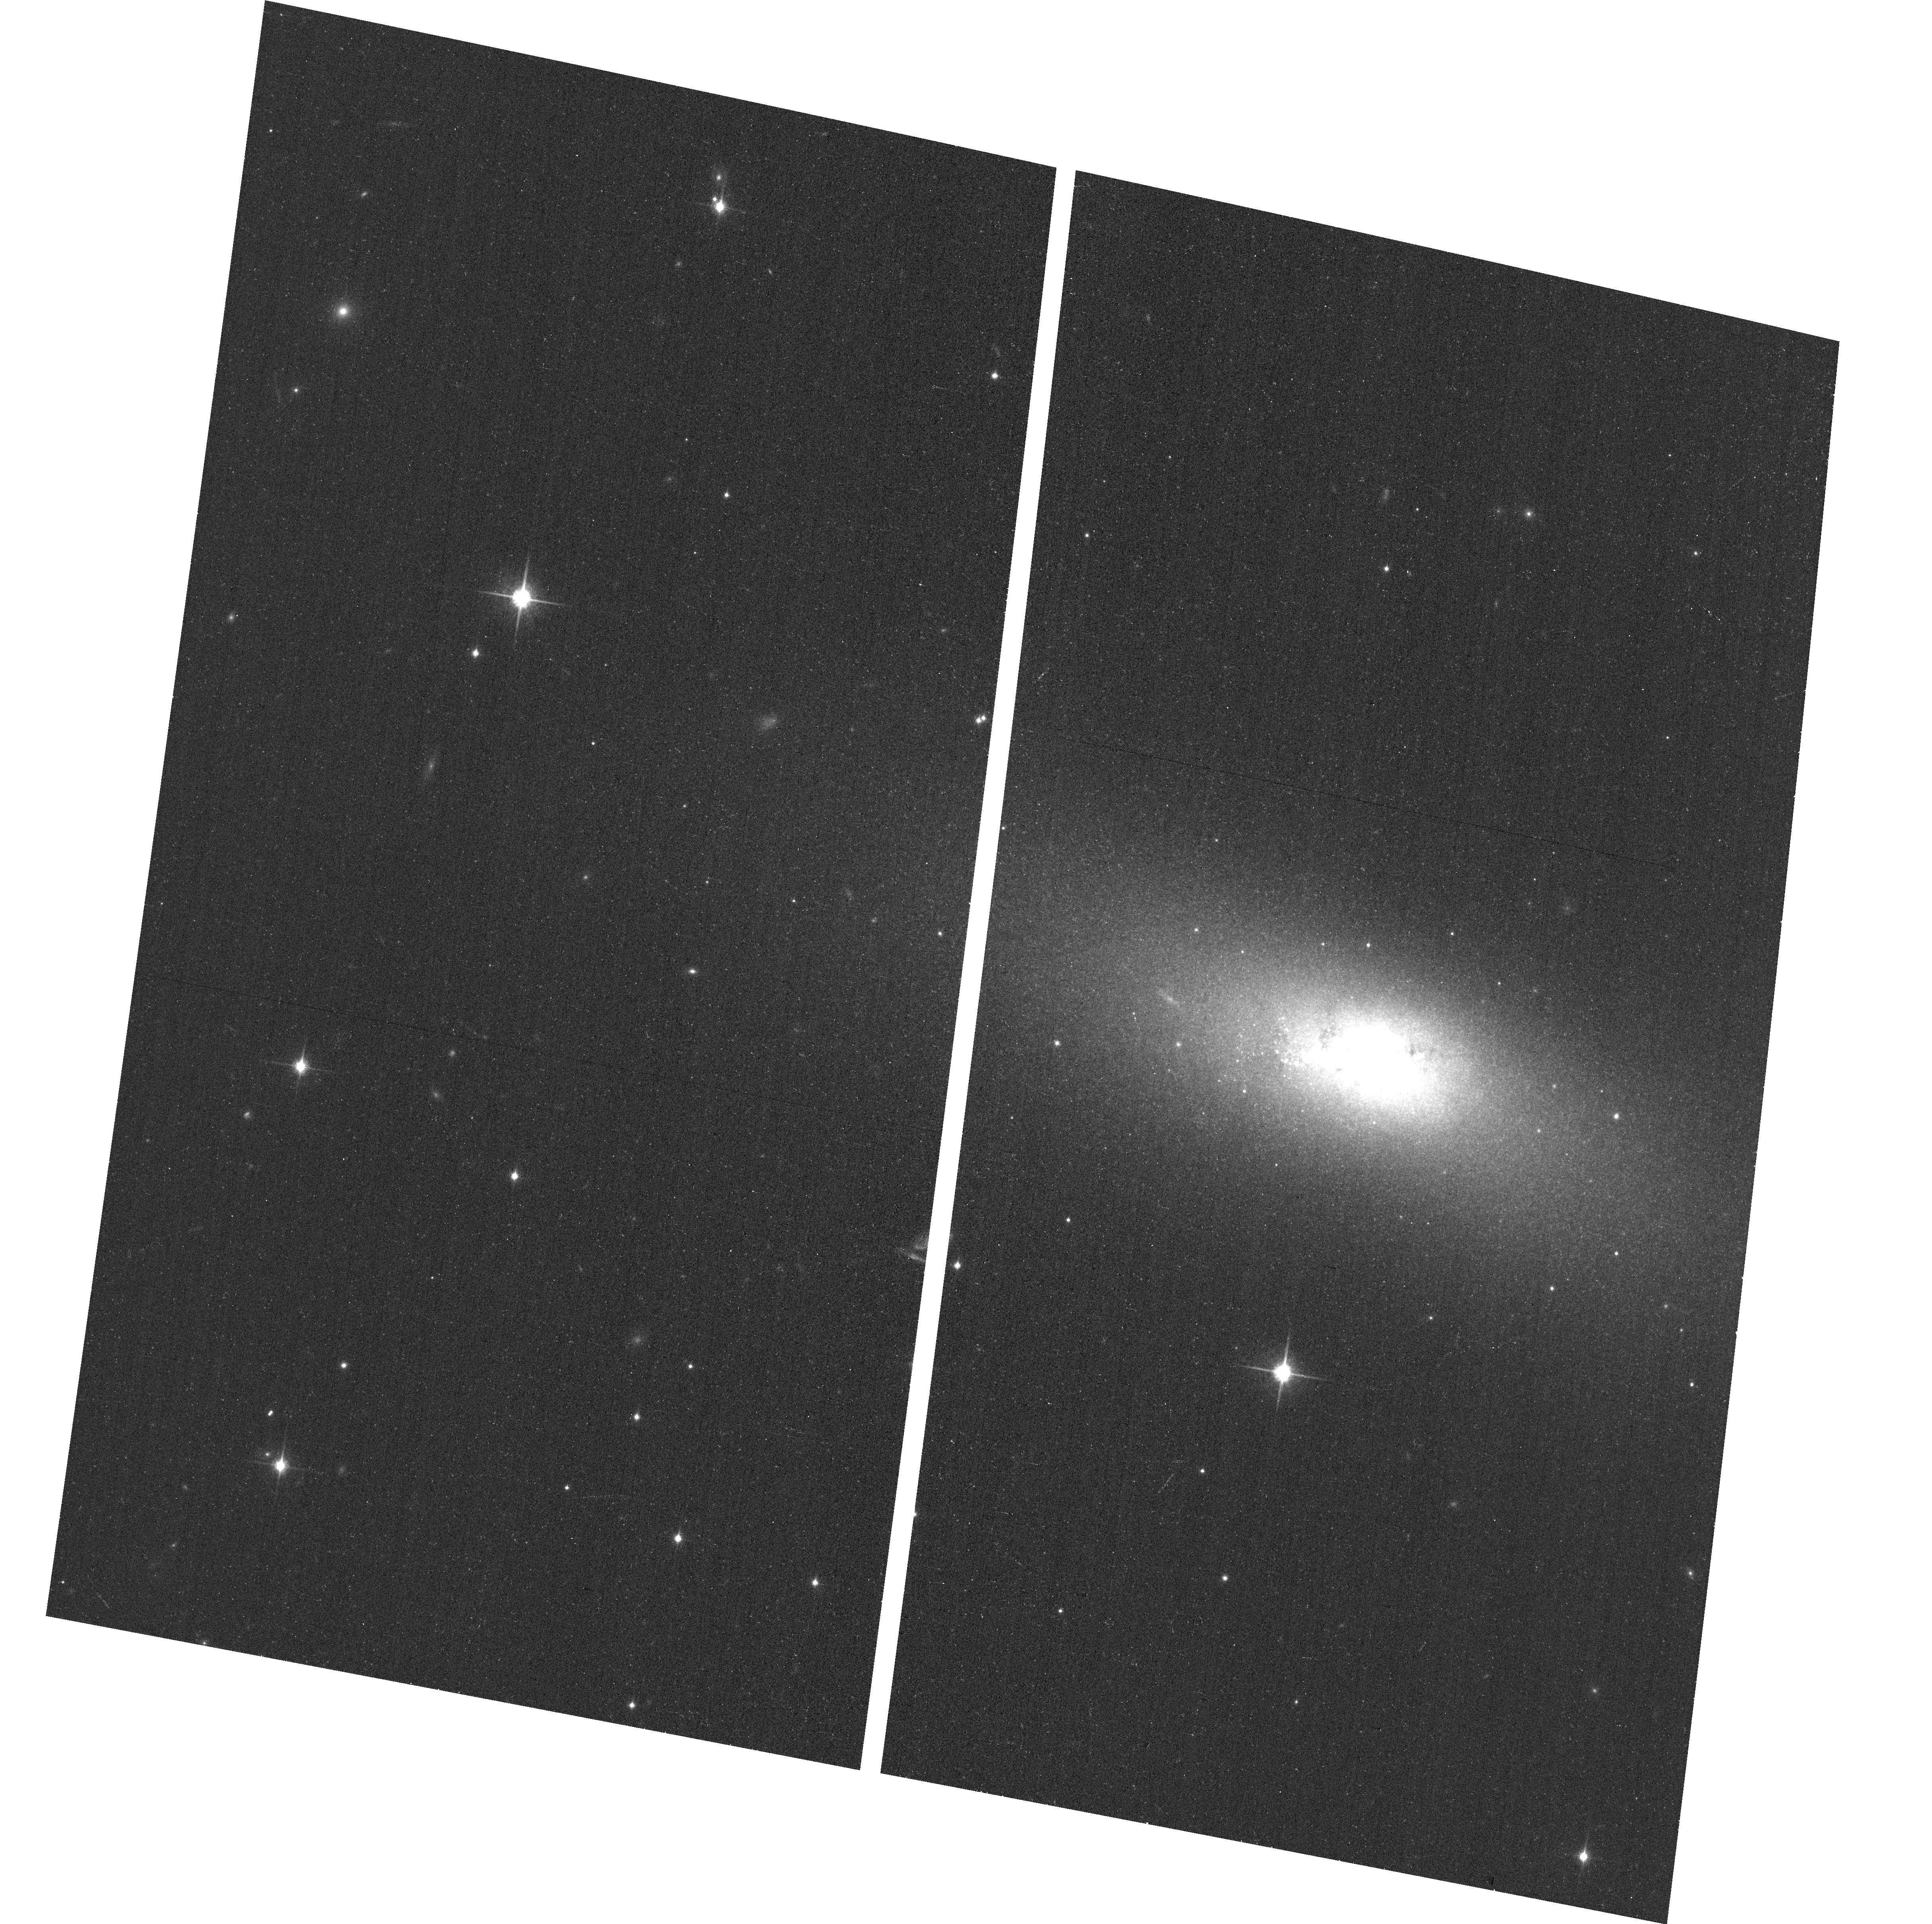
Target: NGC855. Instrument: ACS/WFC. Filter: F850LP. Exposure: 7 min. Observation ID: hst_12591_29_acs_wfc_f850lp_jbq129

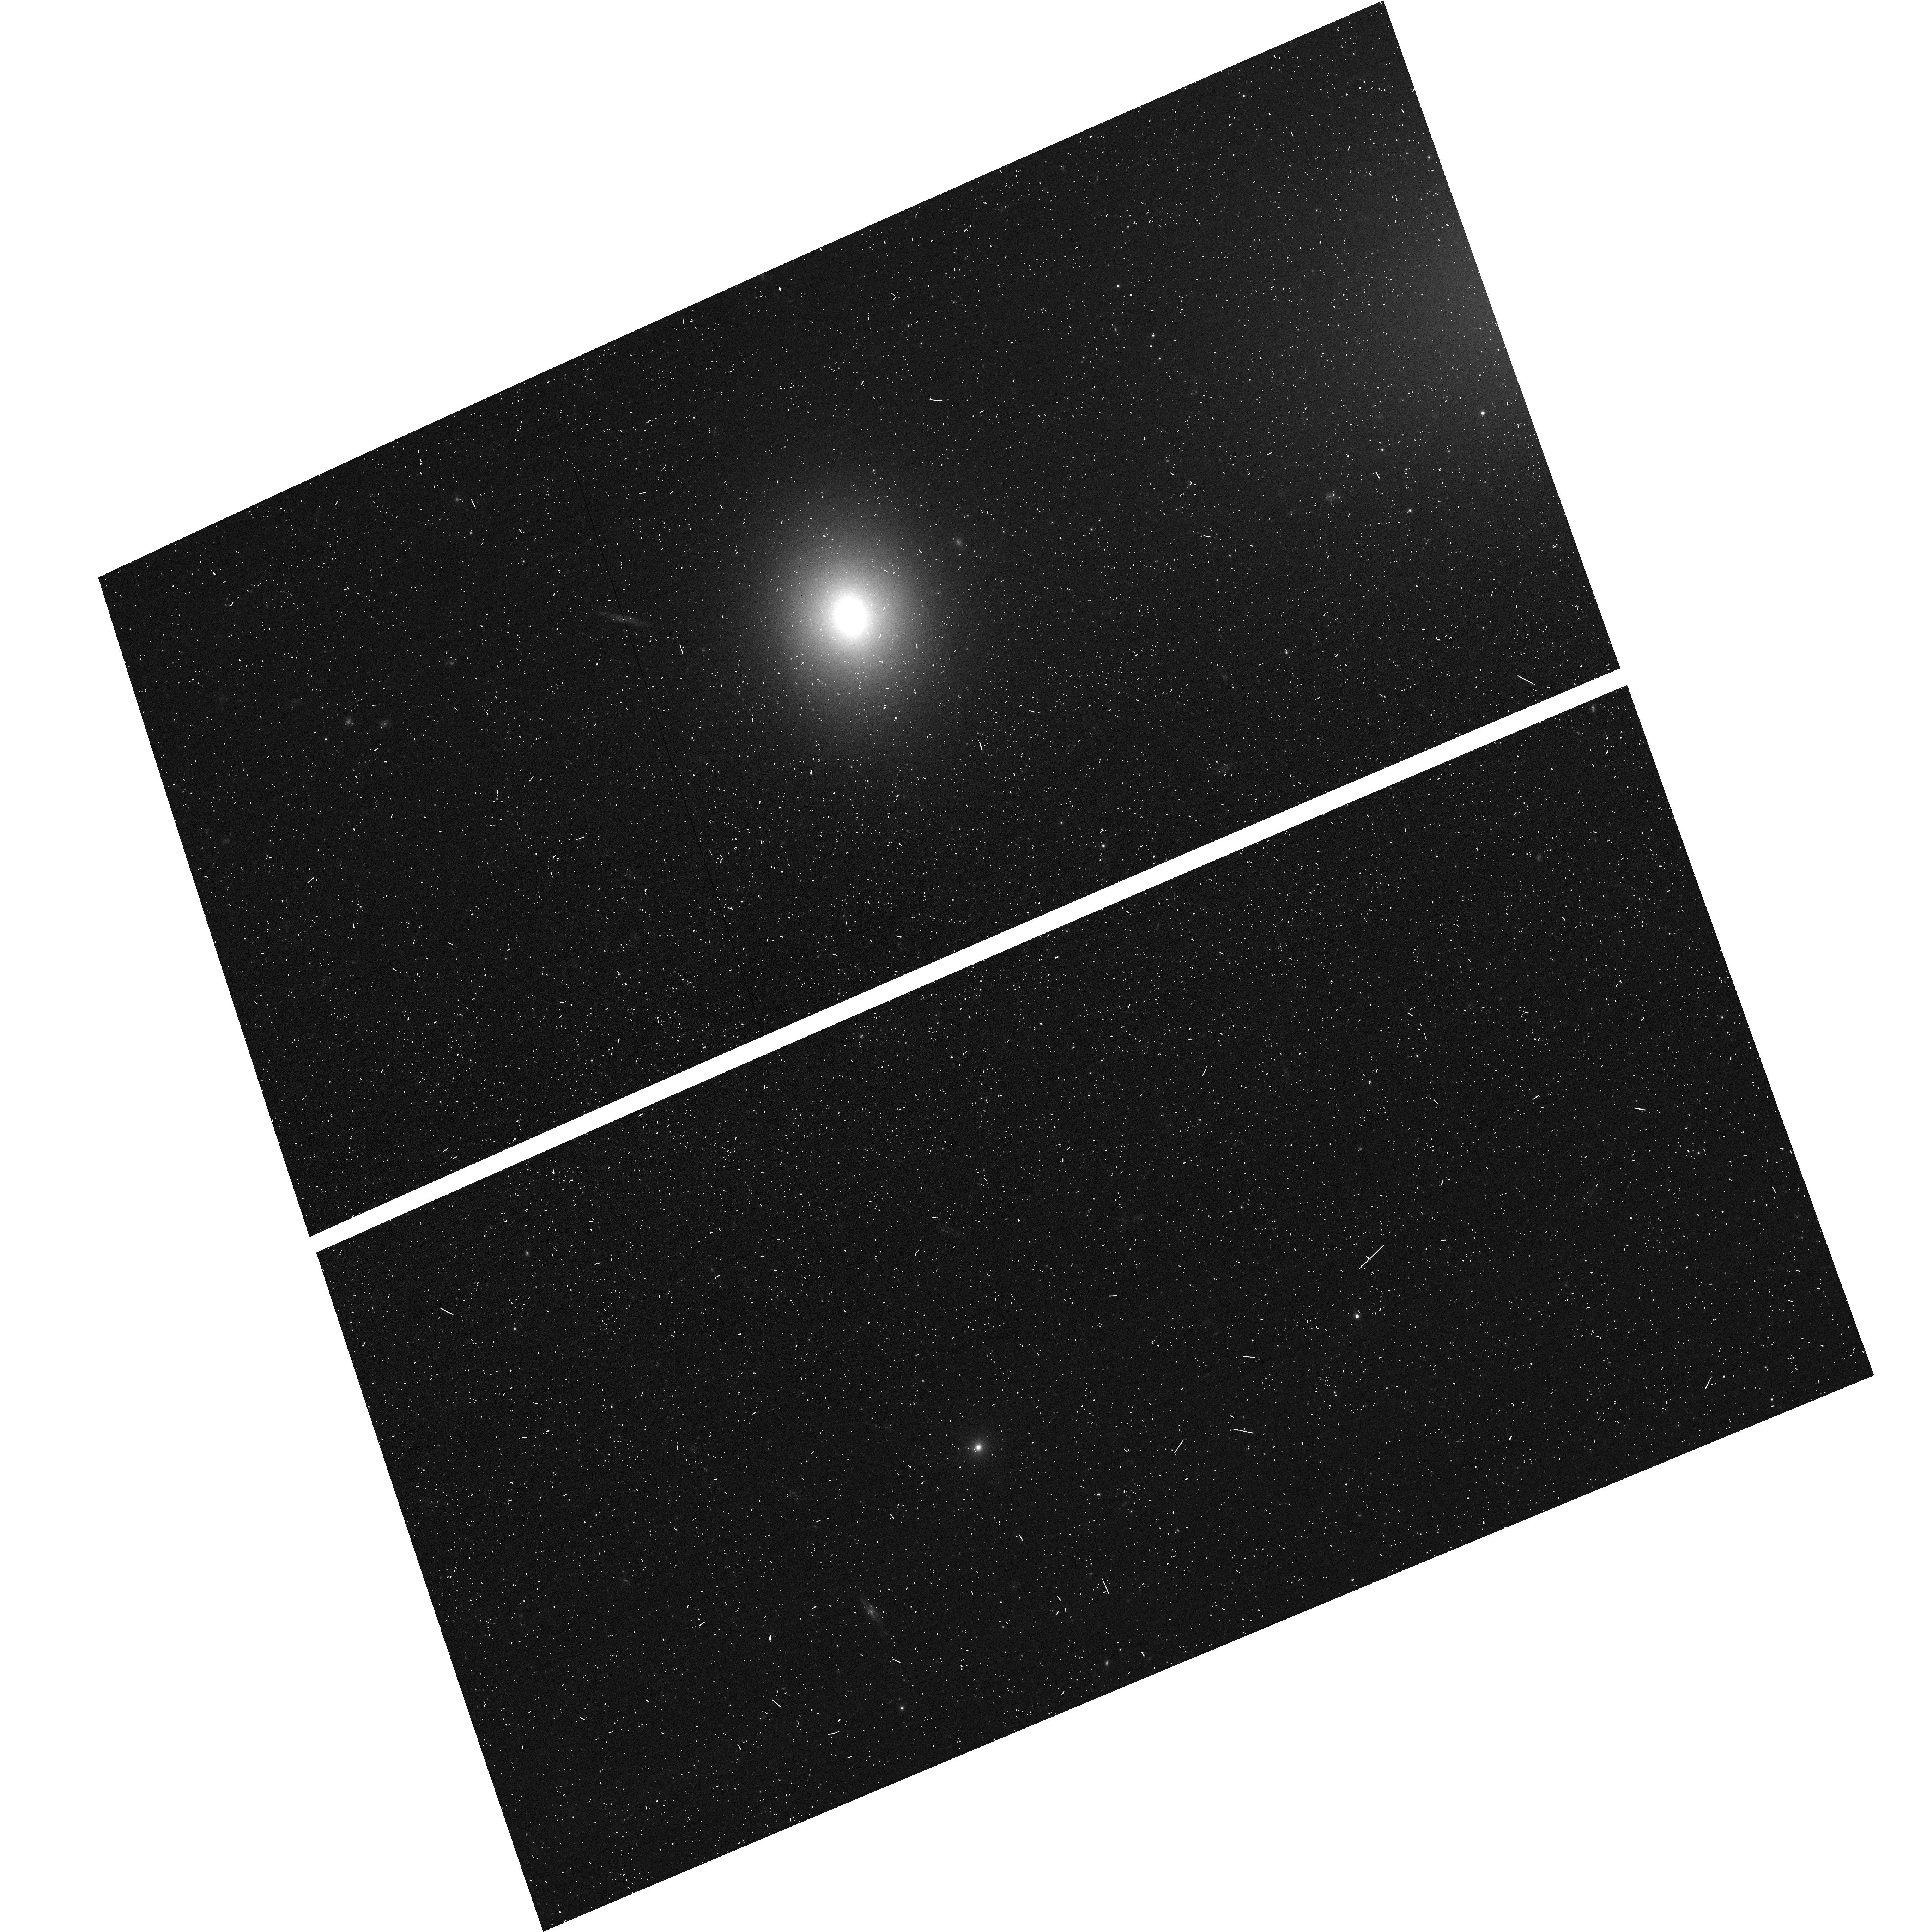
Target: NGC1331. Instrument: ACS/WFC. Filter: F475W. Exposure: 6 min. Observation ID: hst_12591_30_acs_wfc_f475w_jbq130

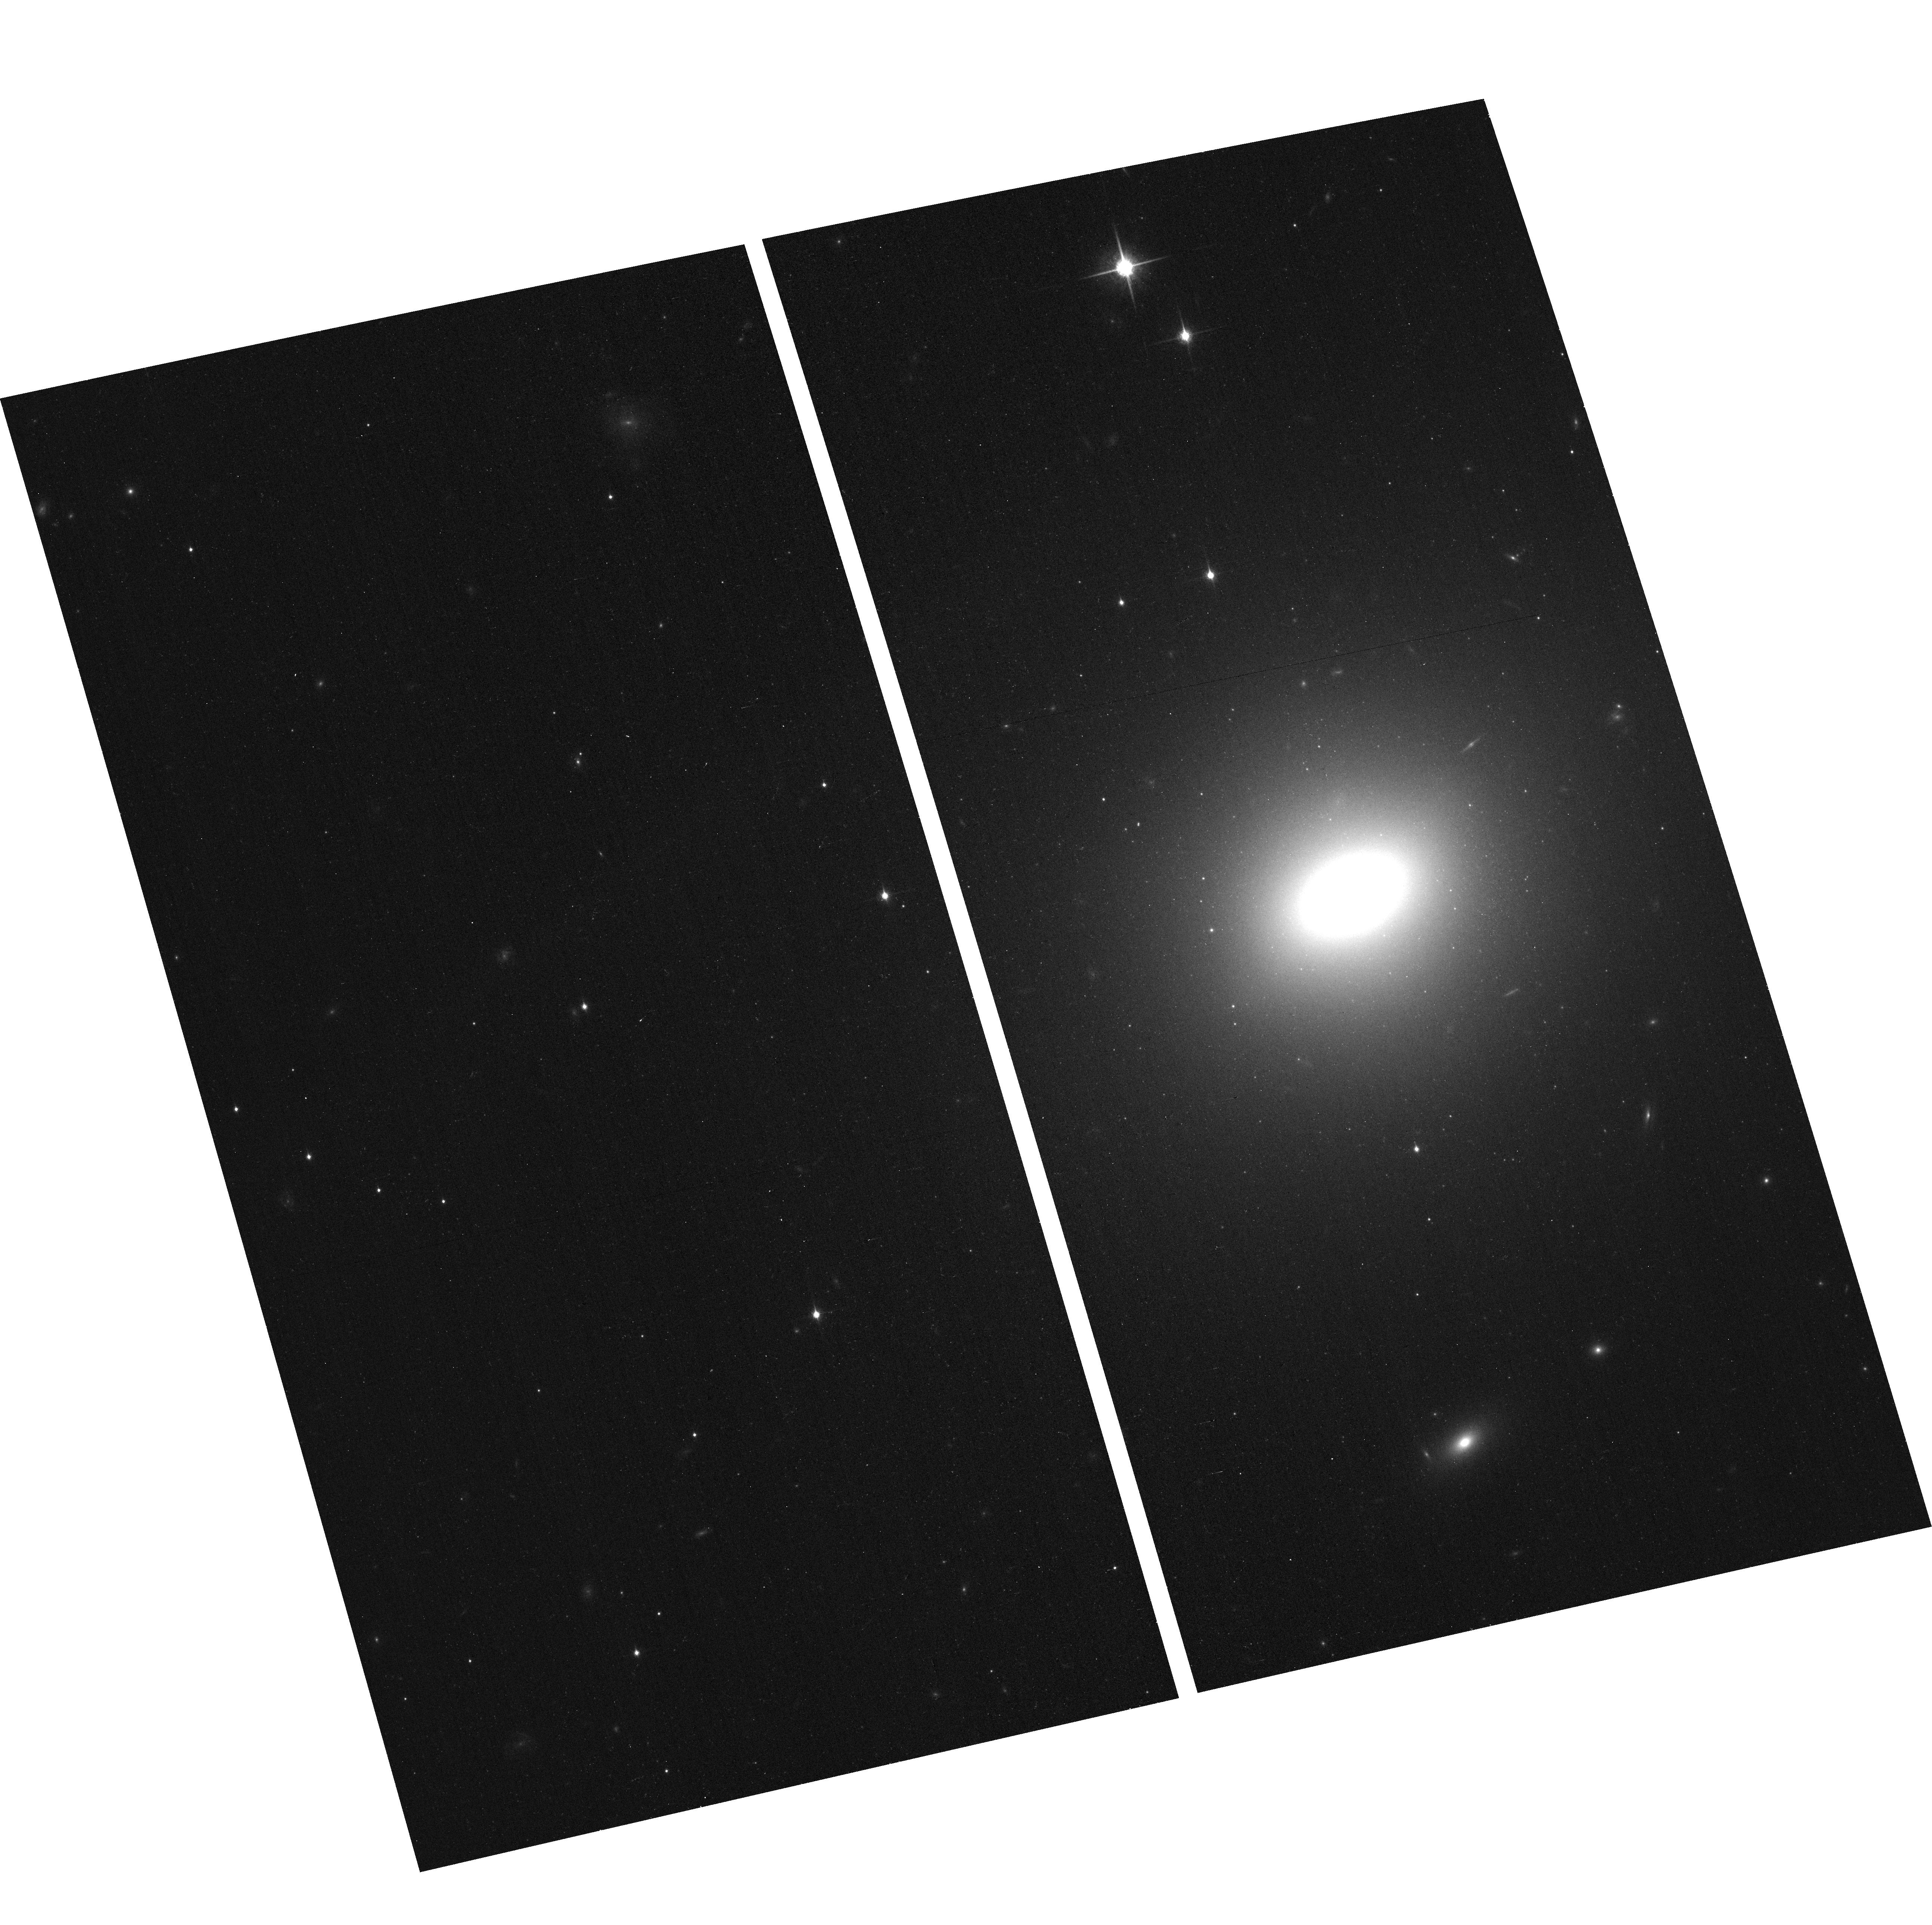
Target: NGC5831. Instrument: ACS/WFC. Filter: F850LP. Exposure: 7 min. Observation ID: hst_12591_02_acs_wfc_f850lp_jbq102

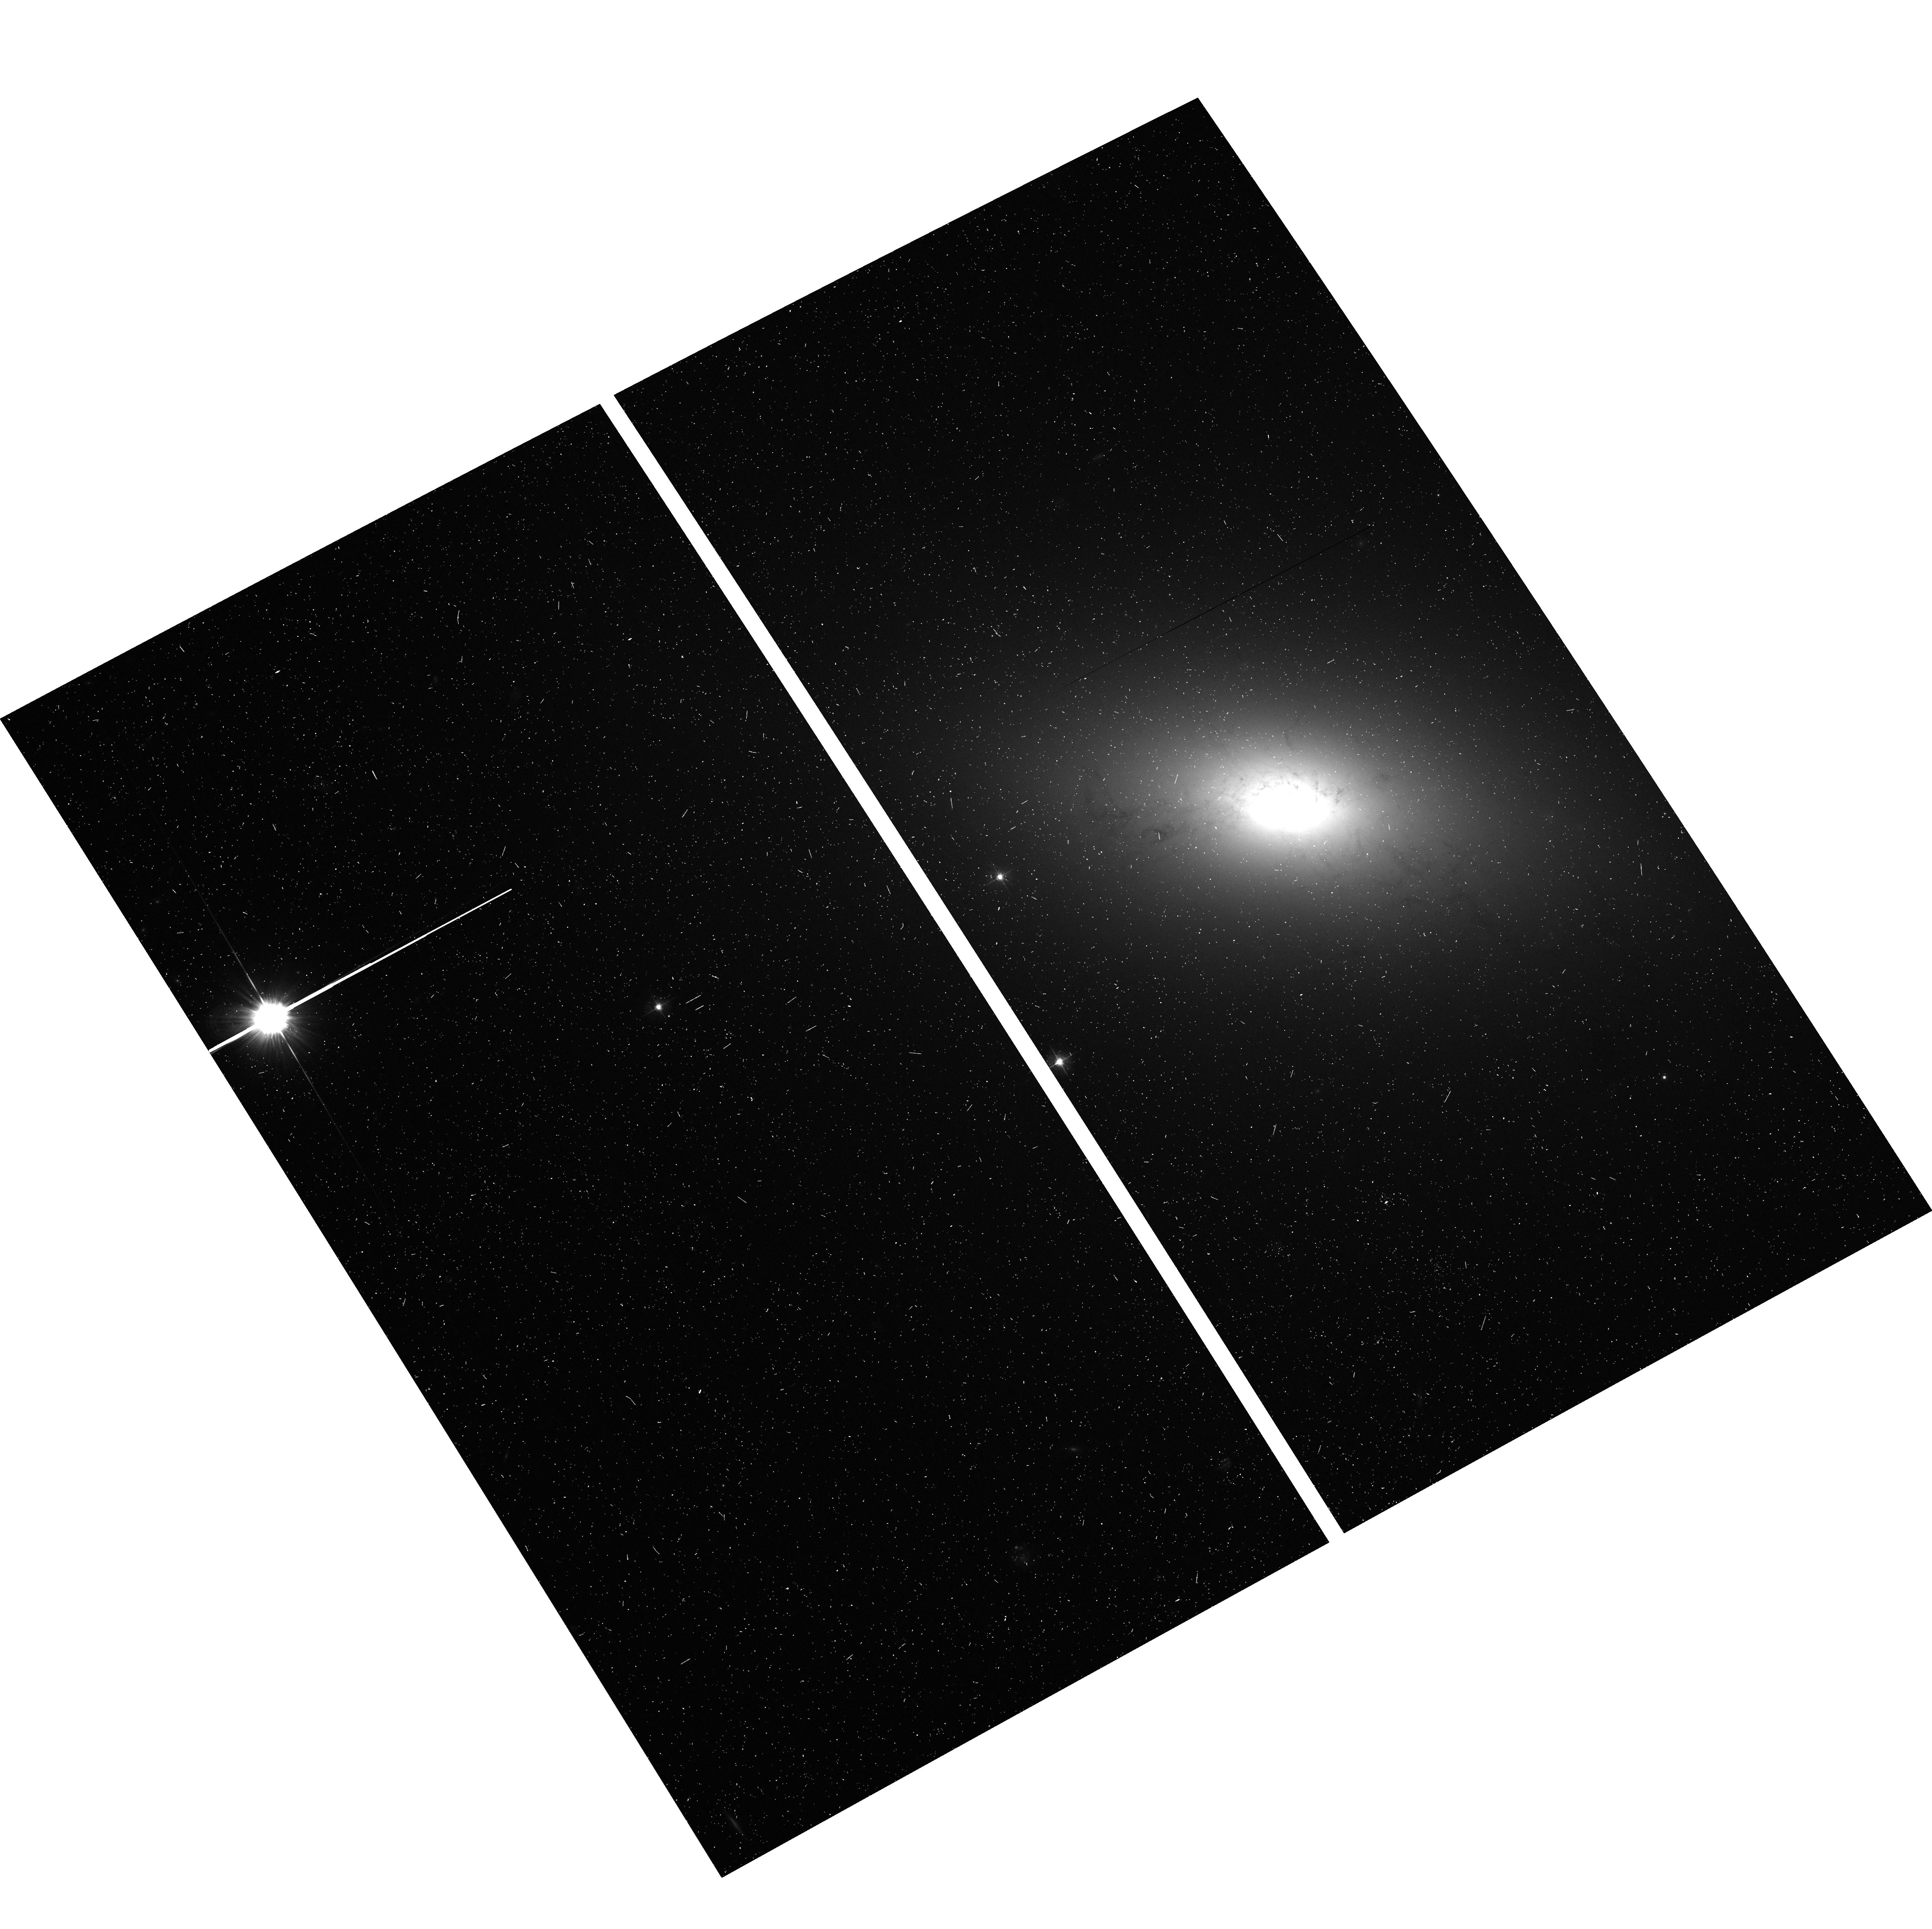
Target: NGC4125. Instrument: ACS/WFC. Filter: F475W. Exposure: 6 min. Observation ID: hst_12591_18_acs_wfc_f475w_jbq118

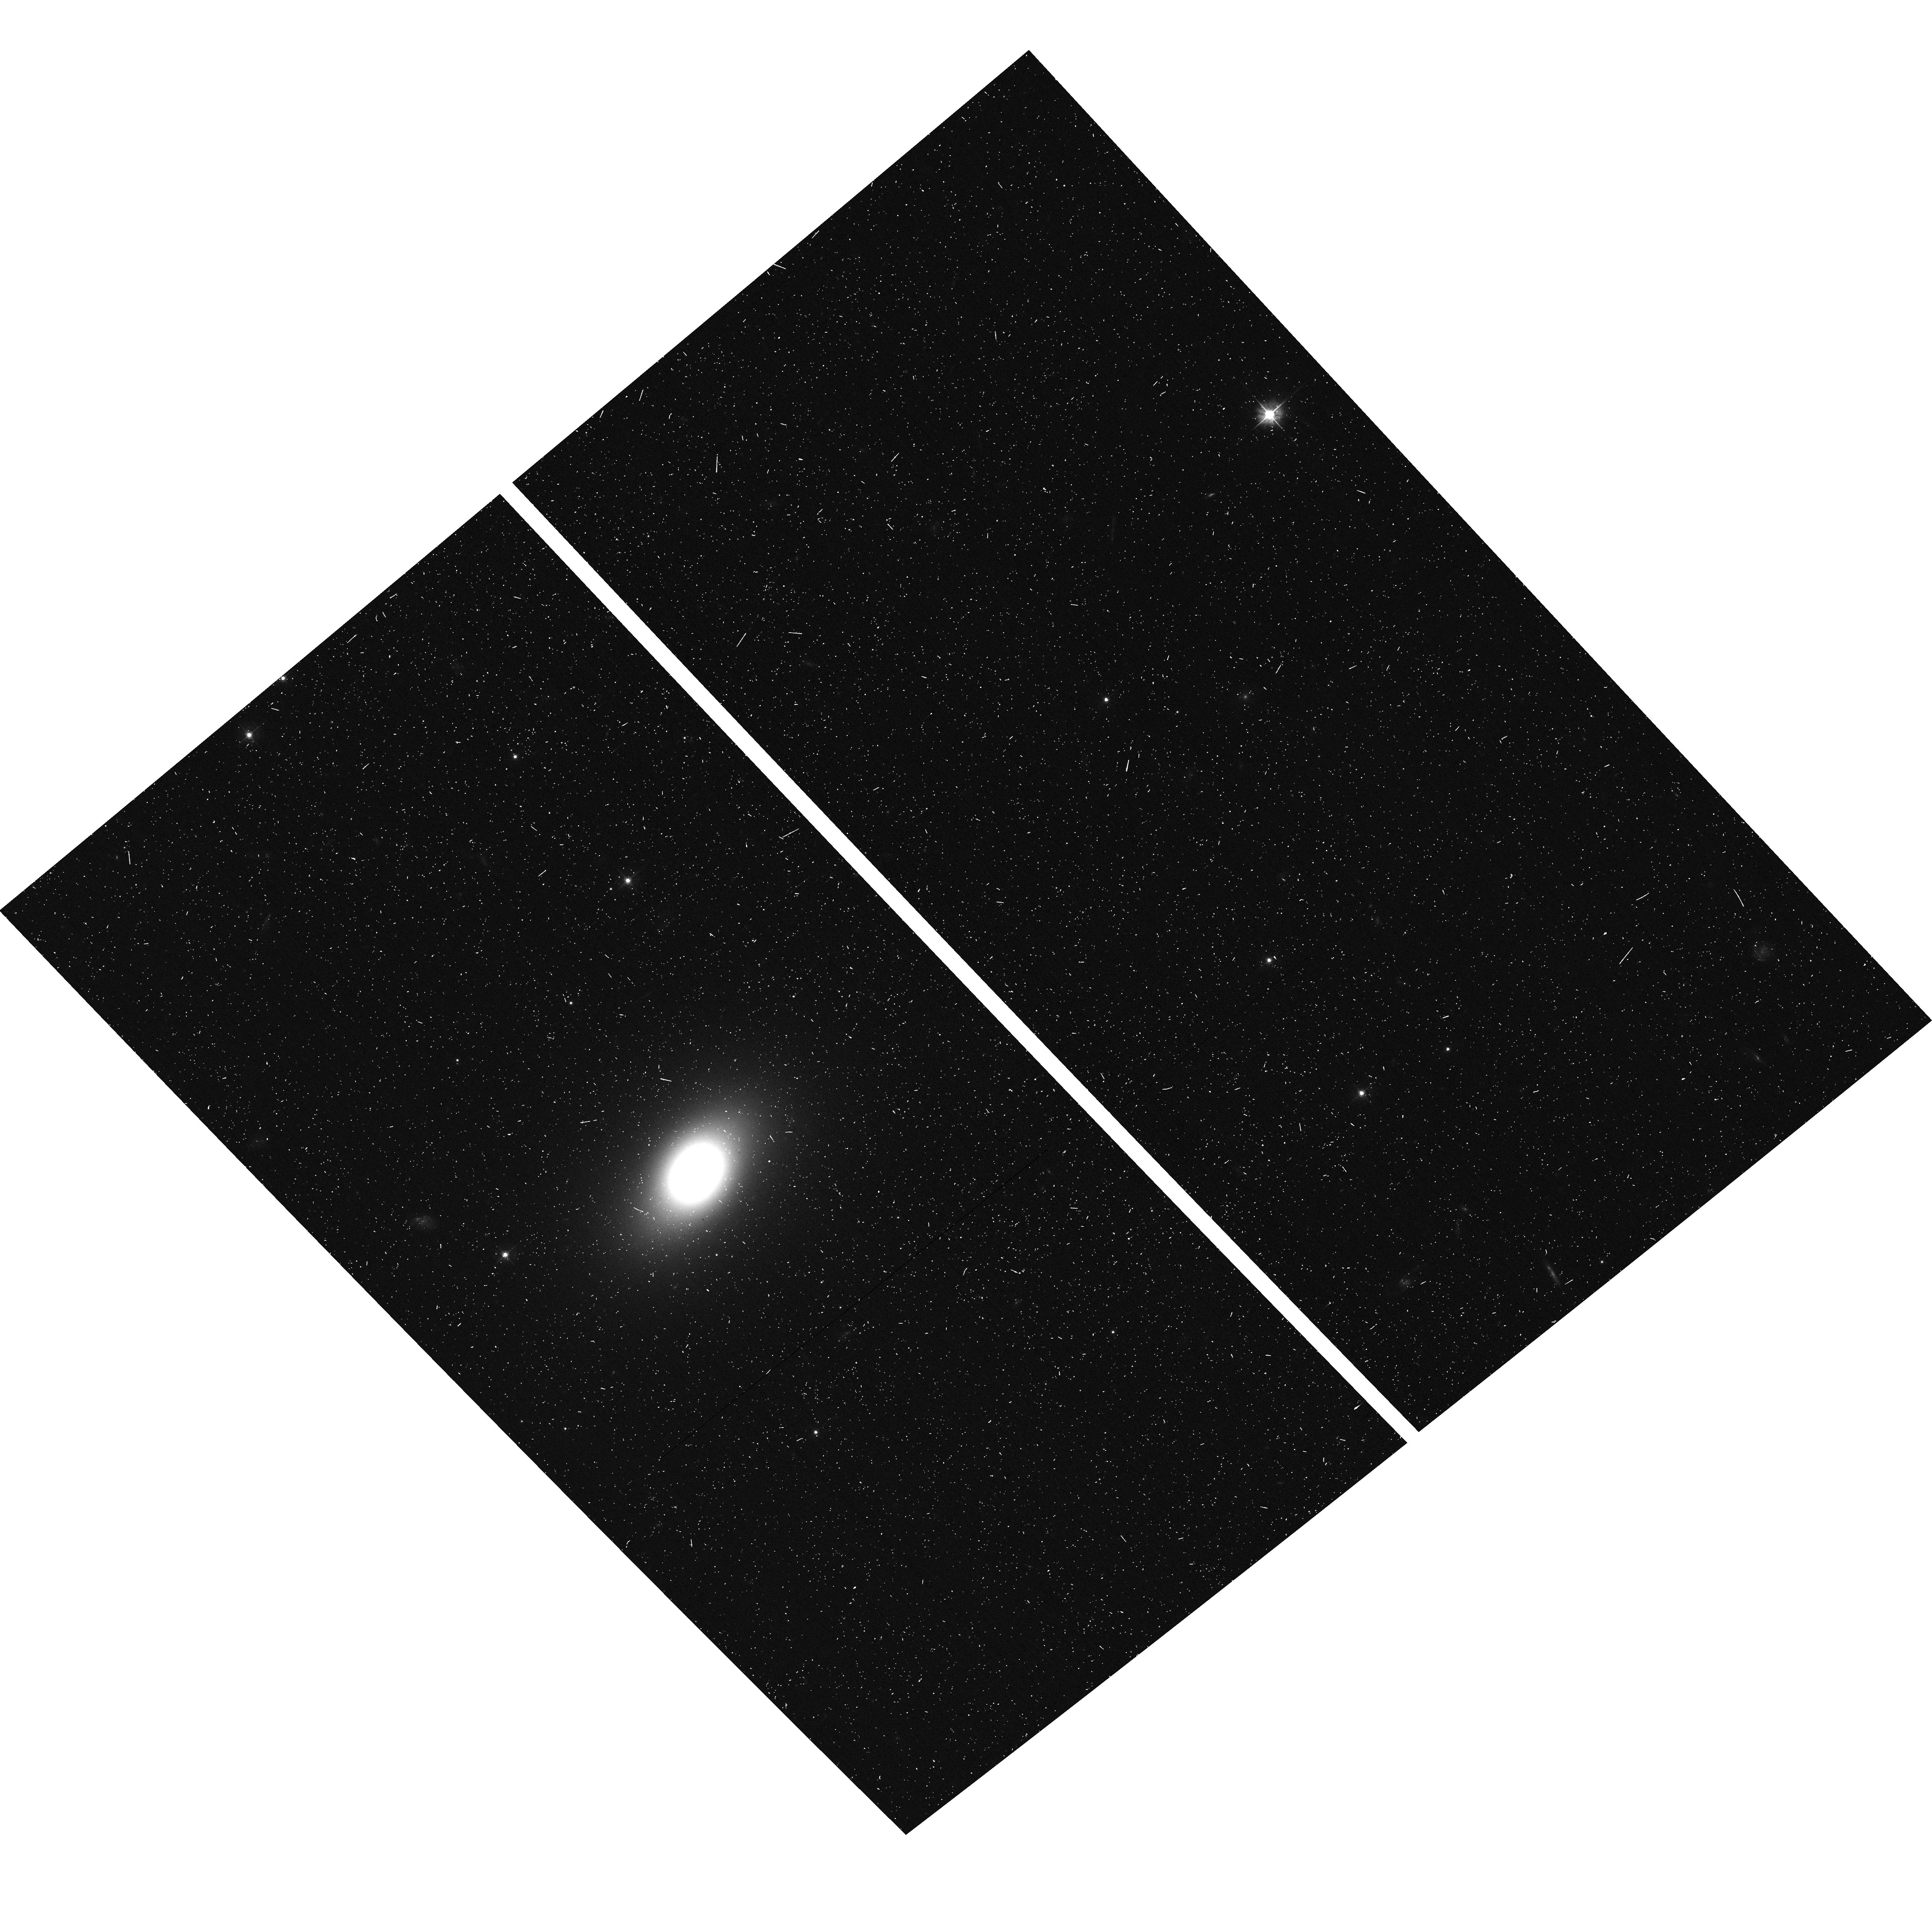
Target: NGC5845. Instrument: ACS/WFC. Filter: F475W. Exposure: 6 min. Observation ID: hst_12591_28_acs_wfc_f475w_jbq128

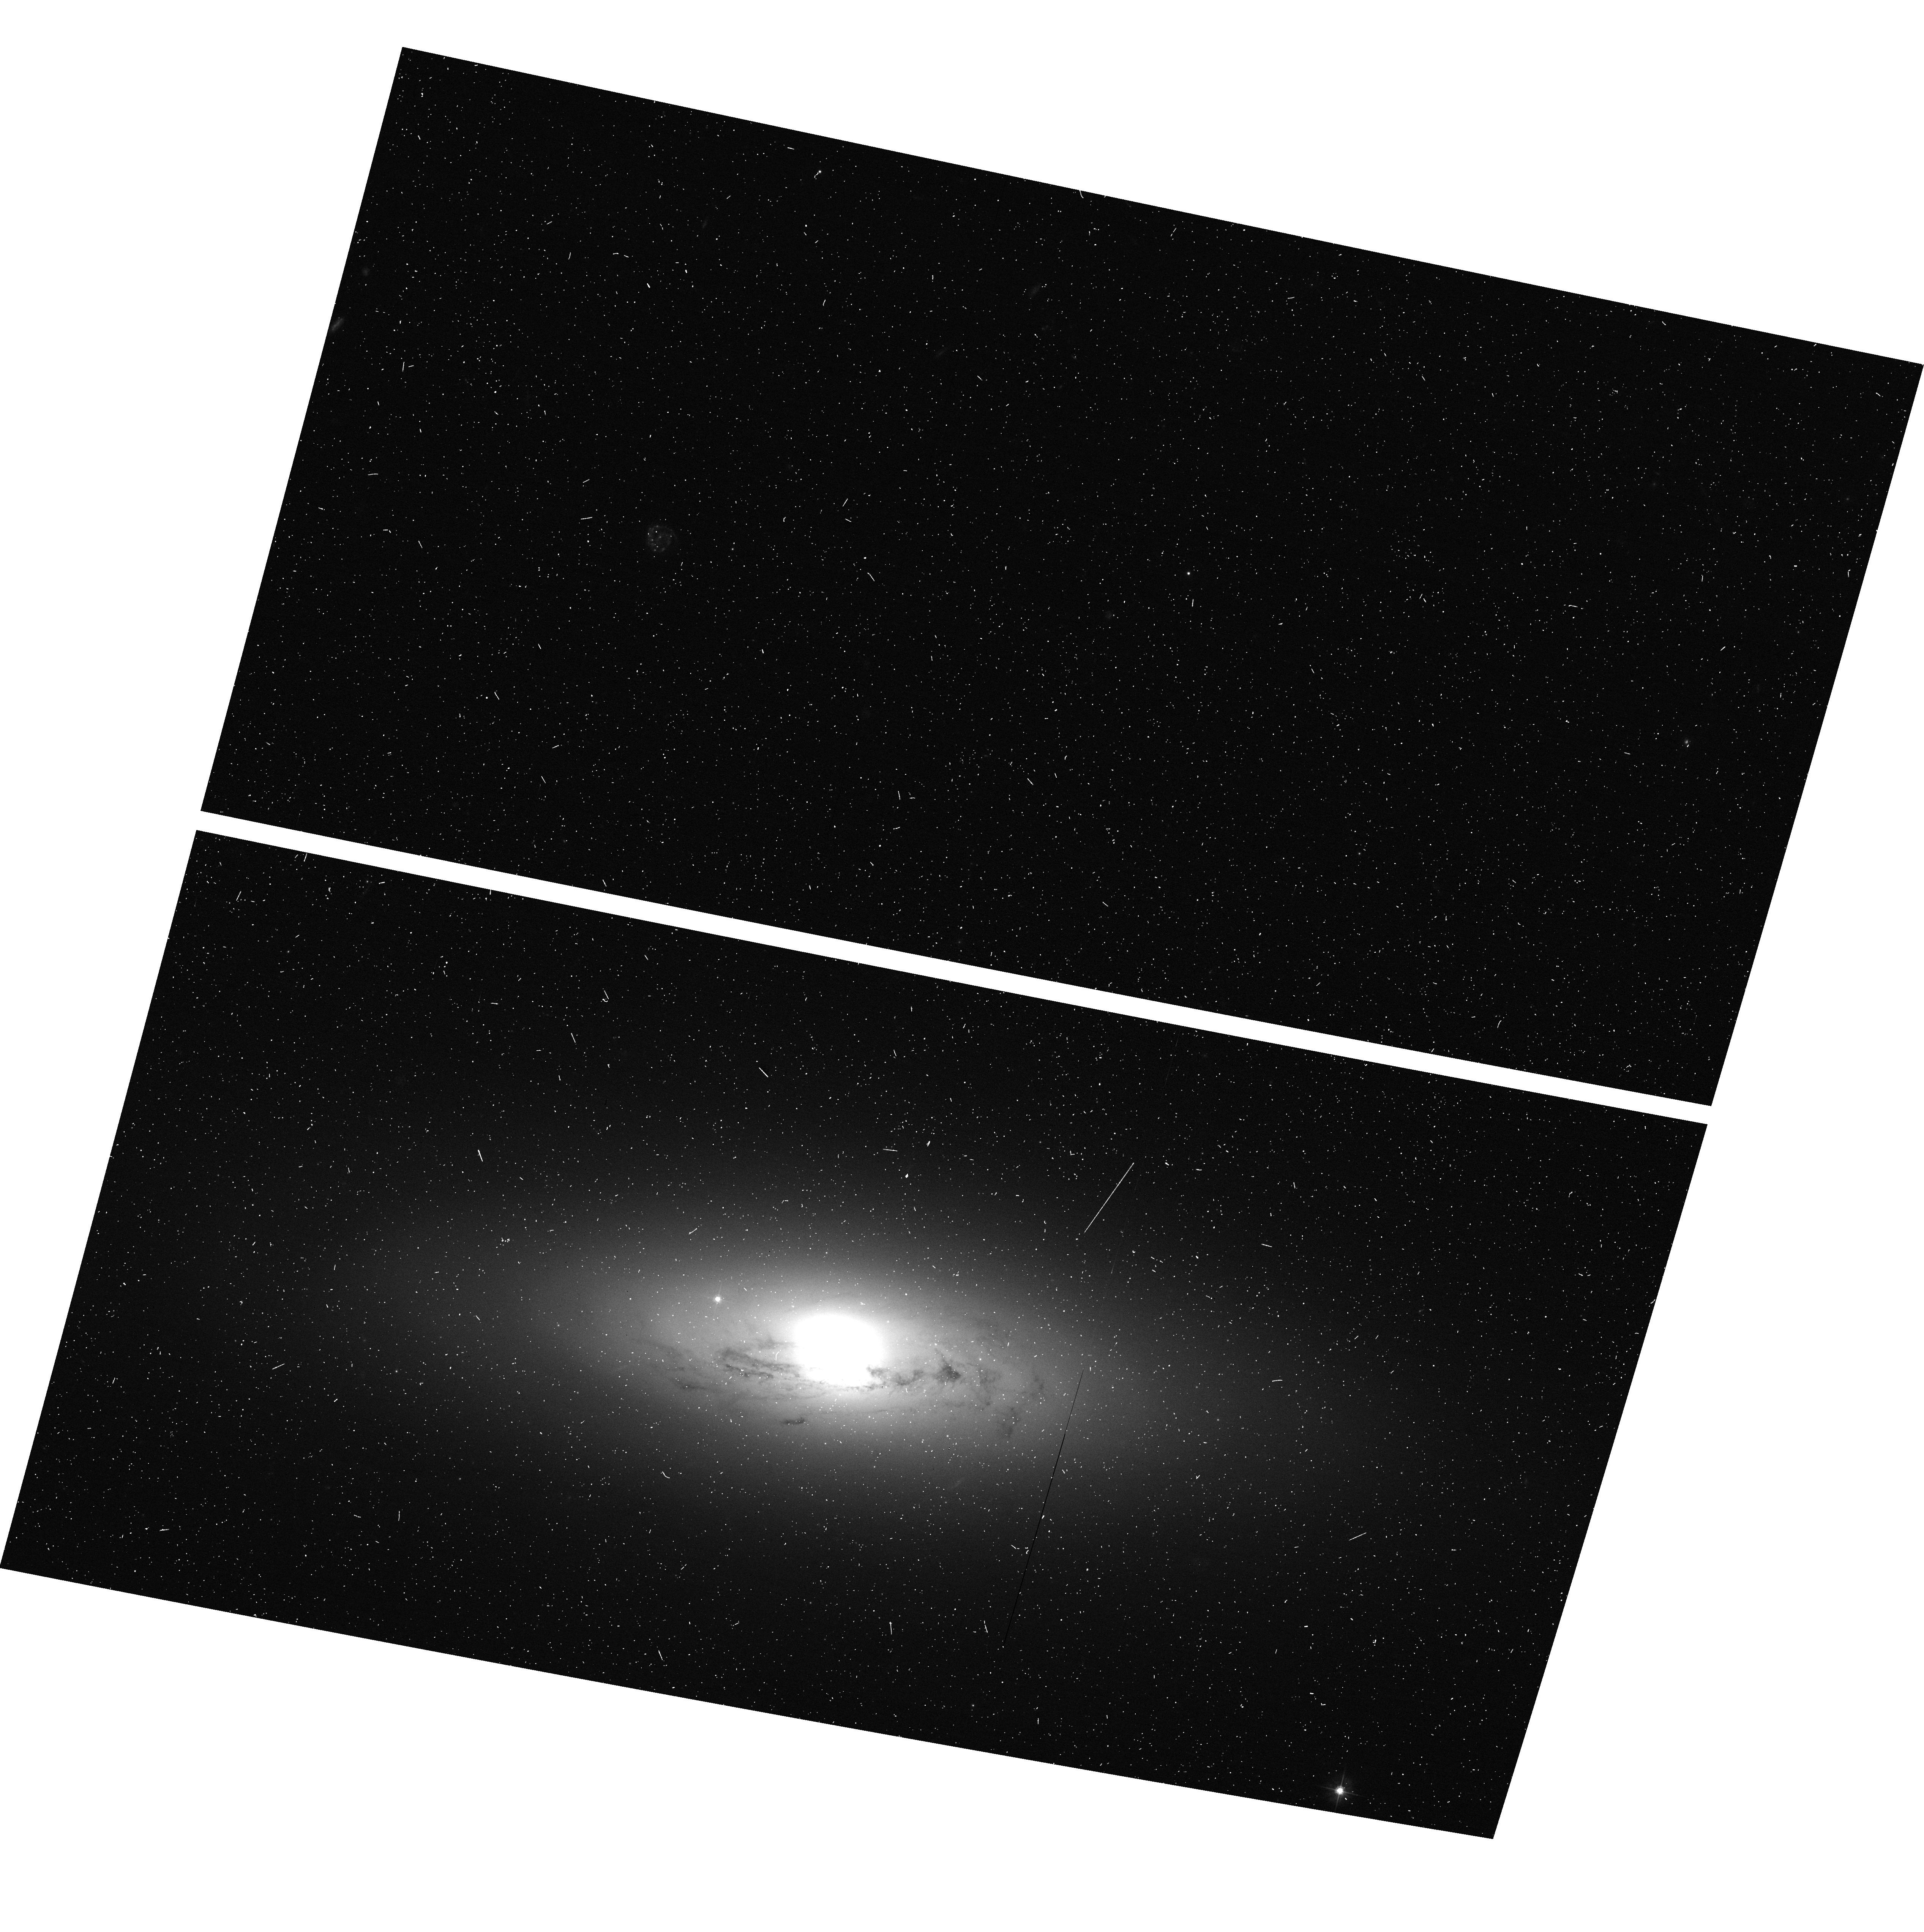
Target: NGC4036. Instrument: ACS/WFC. Filter: F475W. Exposure: 6 min. Observation ID: hst_12591_24_acs_wfc_f475w_jbq124

A Chandra/HST census of accreting black holes and nuclear star clusters in the local universe (PI: Gallo, Elena)

We propose a snapshot survey of a sample of 31 faint nearby spheroidal galaxies with faint X-ray cores with ACS. These observations will complement an approved Chandra program which targets 100 field spheroids within 30 Mpc, searching for low level accretion-powered emission from nuclear super-massive black holes. The resolution of ACS will enable us to infer the presence of nuclear star clusters, determine their stellar mass if present, and thus effectively correct for contamination from low-mass X-ray binaries to the nuclear X-ray emission detected by Chandra. Combining this new program with our well matched Virgo cluster survey (also Chandra/HST), we will be able to investigate and compare accretion-powered activity from local super-massive black holes over two well controlled-samples of field as well as cluster spheroidal galaxies, and to do so down to unprecedented low Eddington ratios.